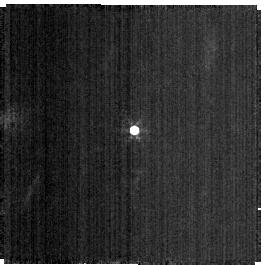
Target: 6300-HOSAMU. Instrument: NIRISS. Filter: F380M. Exposure: 9 min. Observation ID: jw01514-o001_t008_niriss_clearp-f380m-sub256

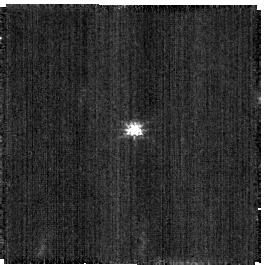
Target: 6300-HOSAMU. Instrument: NIRISS. Filter: CLEAR+F158M. Exposure: 5 min. Observation ID: jw01514-o002_t008_niriss_clear-f158m-sub256

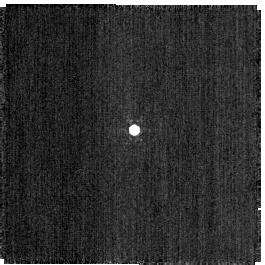
Target: 6300-HOSAMU. Instrument: NIRISS. Filter: F480M. Exposure: 2 min. Observation ID: jw01514-o001_t008_niriss_clearp-f480m-sub256

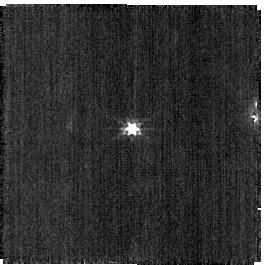
Target: 6300-HOSAMU. Instrument: NIRISS. Filter: CLEAR+F200W. Exposure: 3 min. Observation ID: jw01514-o002_t008_niriss_clear-f200w-sub256

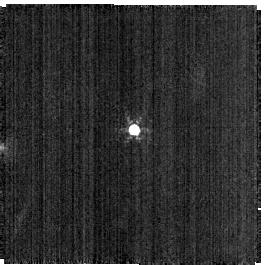
Target: 6300-HOSAMU. Instrument: NIRISS. Filter: F430M. Exposure: 9 min. Observation ID: jw01514-o001_t008_niriss_clearp-f430m-sub256

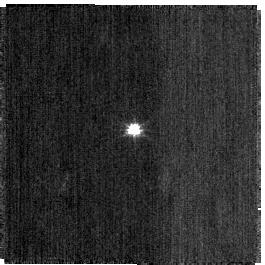
Target: 6300-HOSAMU. Instrument: NIRISS. Filter: CLEAR+F115W. Exposure: 2 min. Observation ID: jw01514-o002_t008_niriss_clear-f115w-sub256

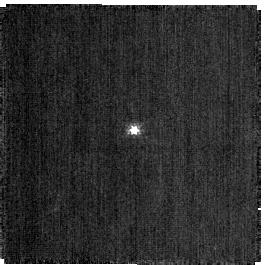
Target: 6300-HOSAMU. Instrument: NIRISS. Filter: CLEAR+F140M. Exposure: 2 min. Observation ID: jw01514-o002_t008_niriss_clear-f140m-sub256

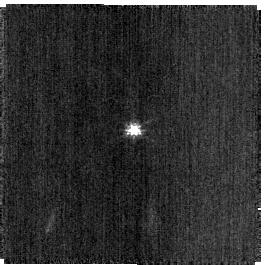
Target: 6300-HOSAMU. Instrument: NIRISS. Filter: CLEAR+F150W. Exposure: 2 min. Observation ID: jw01514-o002_t008_niriss_clear-f150w-sub256

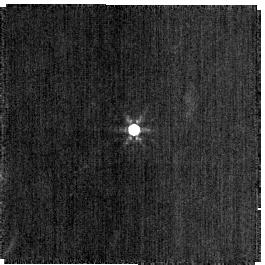
Target: 6300-HOSAMU. Instrument: NIRISS. Filter: F444W. Exposure: 2 min. Observation ID: jw01514-o001_t008_niriss_clearp-f444w-sub256

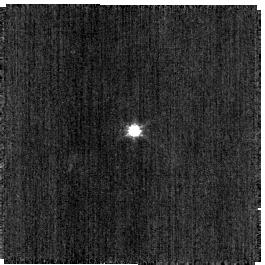
Target: 6300-HOSAMU. Instrument: NIRISS. Filter: CLEAR+F090W. Exposure: 2 min. Observation ID: jw01514-o002_t008_niriss_clear-f090w-sub256

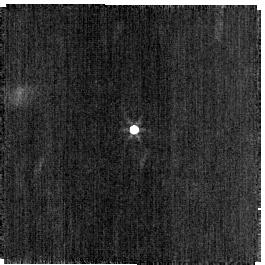
Target: 6300-HOSAMU. Instrument: NIRISS. Filter: F356W. Exposure: 2 min. Observation ID: jw01514-o001_t008_niriss_clearp-f356w-sub256

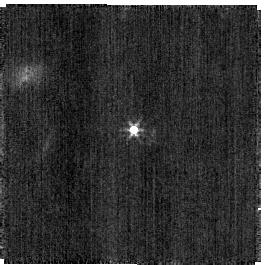
Target: 6300-HOSAMU. Instrument: NIRISS. Filter: F277W. Exposure: 2 min. Observation ID: jw01514-o001_t008_niriss_clearp-f277w-sub256

Low Temperature Photometric Standard Check (PI: Volk, Kevin)

Observation of a low temperature source are to be made to test for possible long wavelength filter leaks in the NIRISS imaging mode. The target is assumed to be a 5 km diameter asteroid at a distance of approximately 2.6 AU. Various possible targets are included but only one needs to be used. The various targets have visibility times as follows to be at the right estimated brightness for the observation: 10/01 - 10/17: (3290) Azabu 10/17 - 10/31: (8770) Totanus 10/31 - 11/13: (32788) 1989 SJ3 11/13 - 11/25: (50587) 2000 ET45 11/25 - 12/08: (7051) Sean 12/08 - 12/23: (6300) Hosamu 12/23 - 01/04: (38998) 2000 UP26 This calibration program is provisional and may change in response to system developments and the final science program.